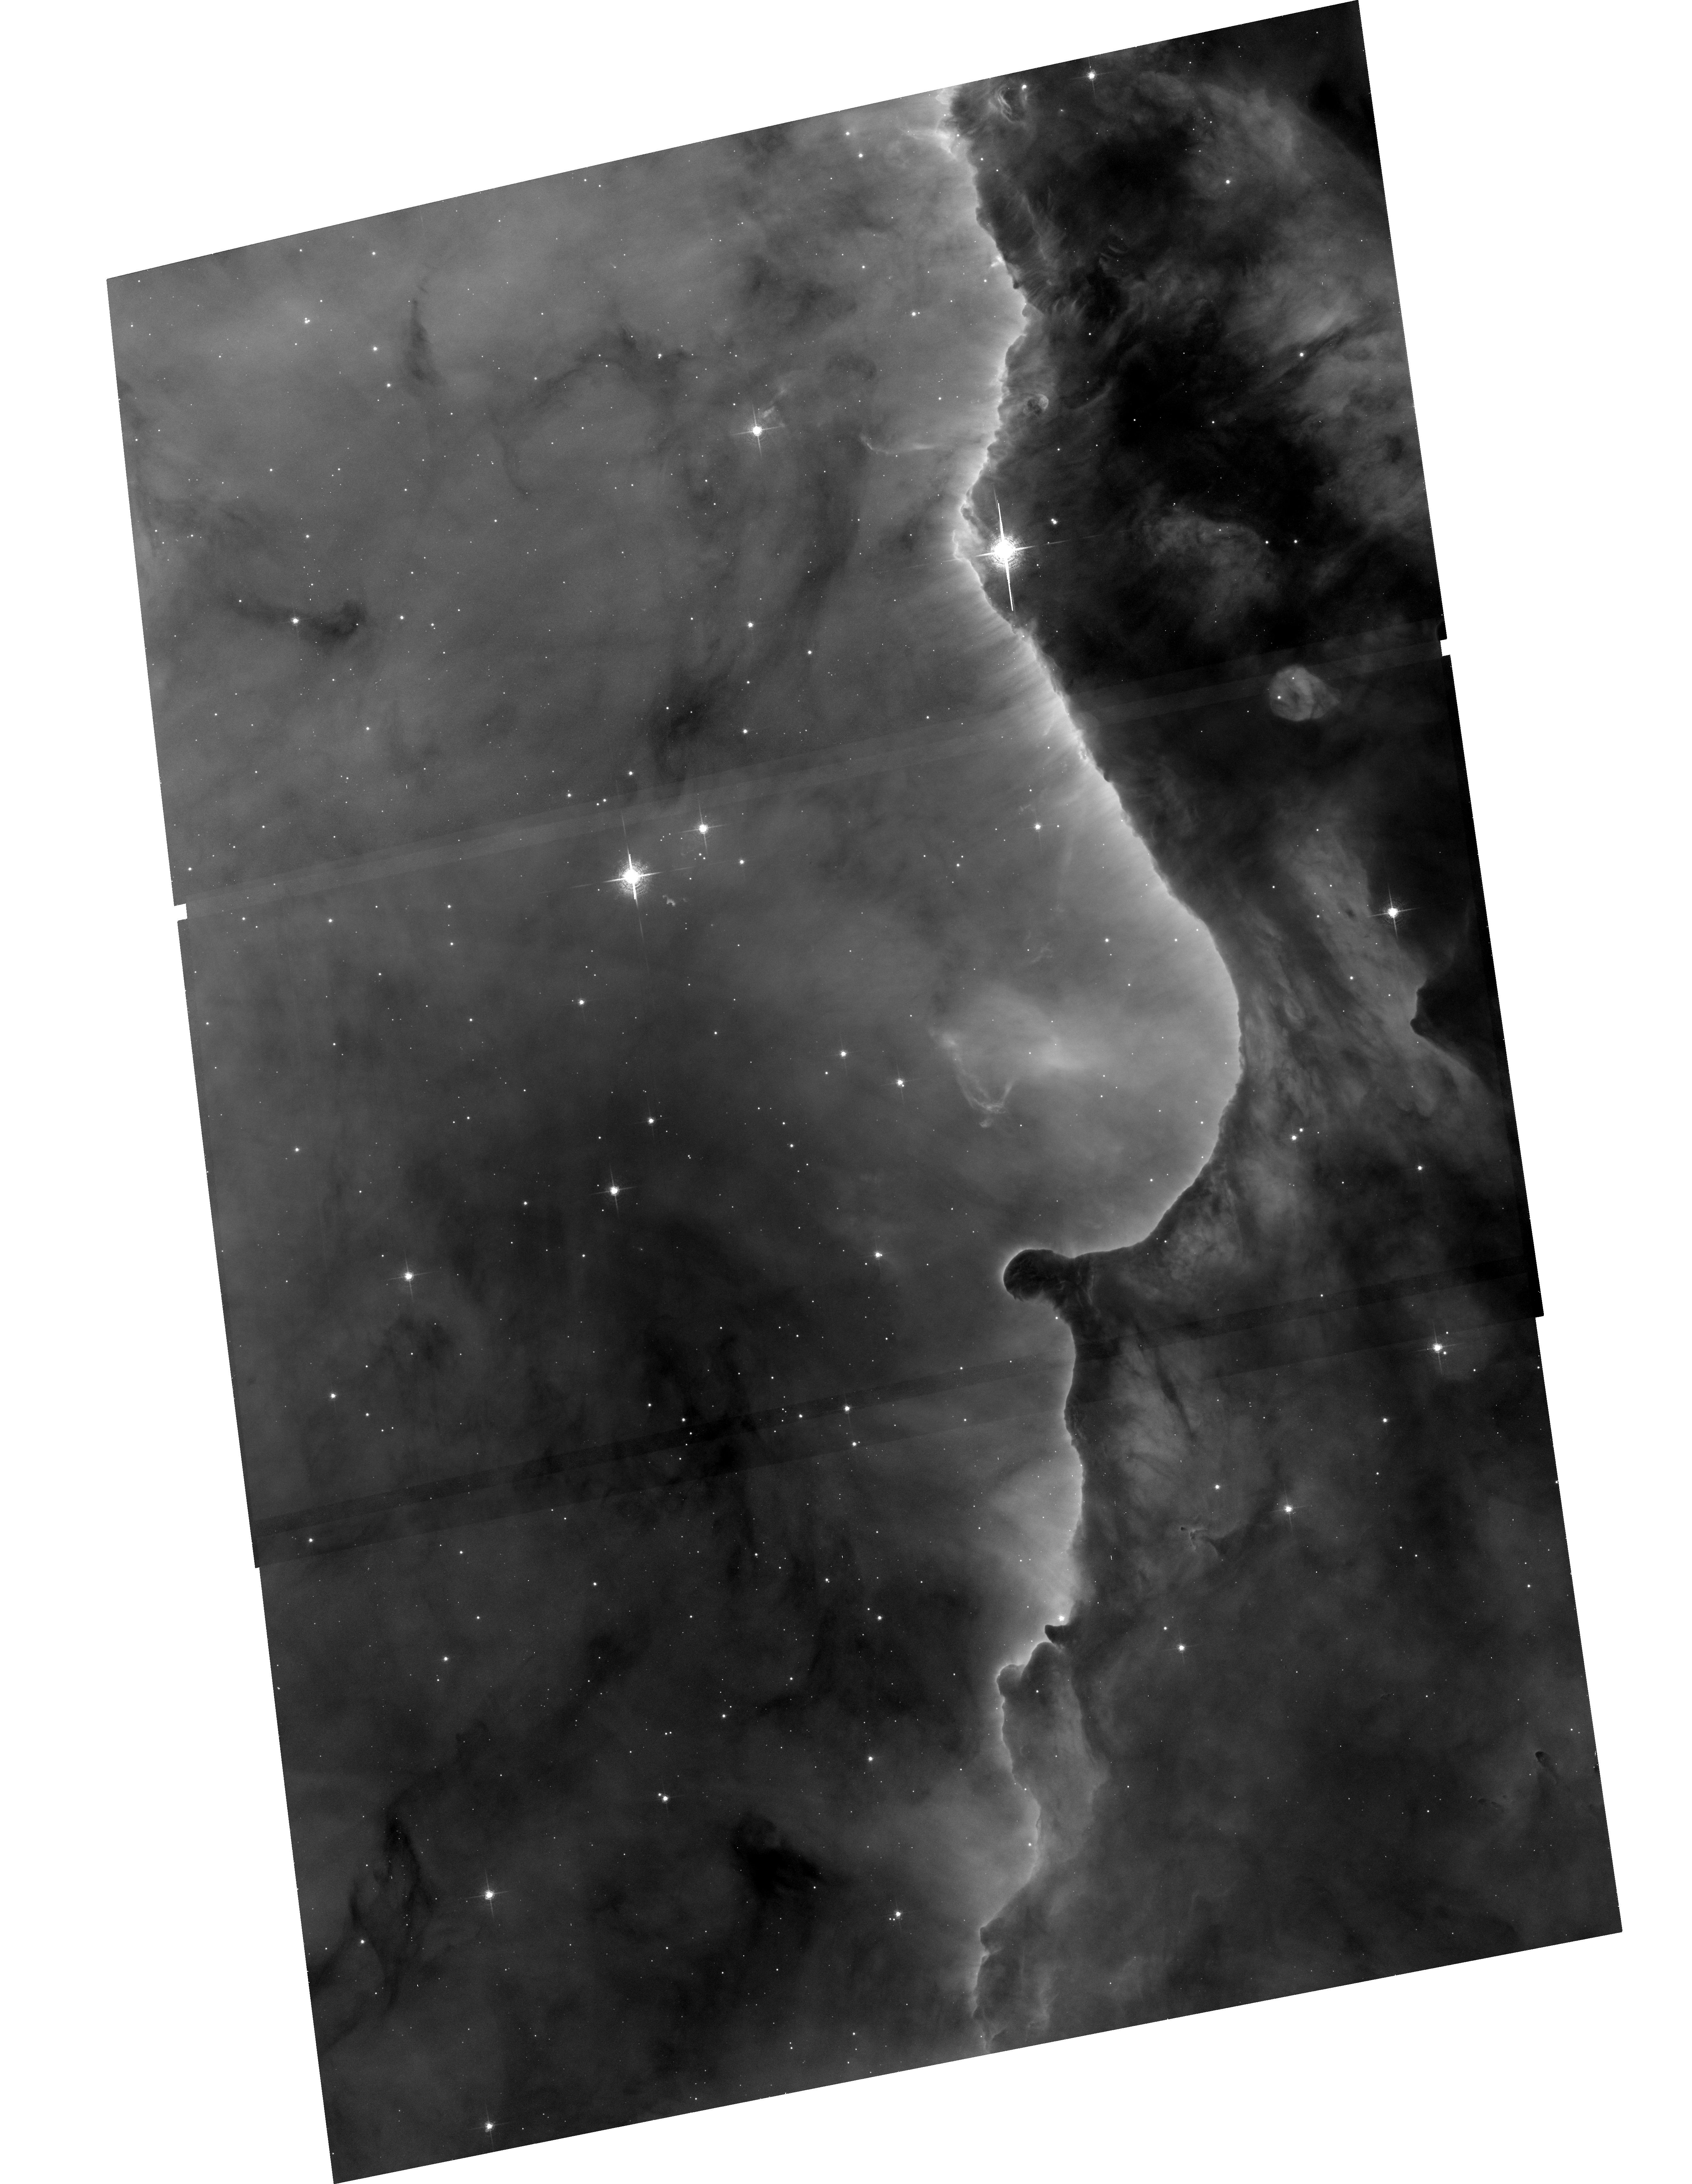
Target: N3324
Instrument: ACS/WFC
Filter: F658N
Exposure: 33 min
Observation ID: hst_10475_11_acs_wfc_f658n_j9dk11

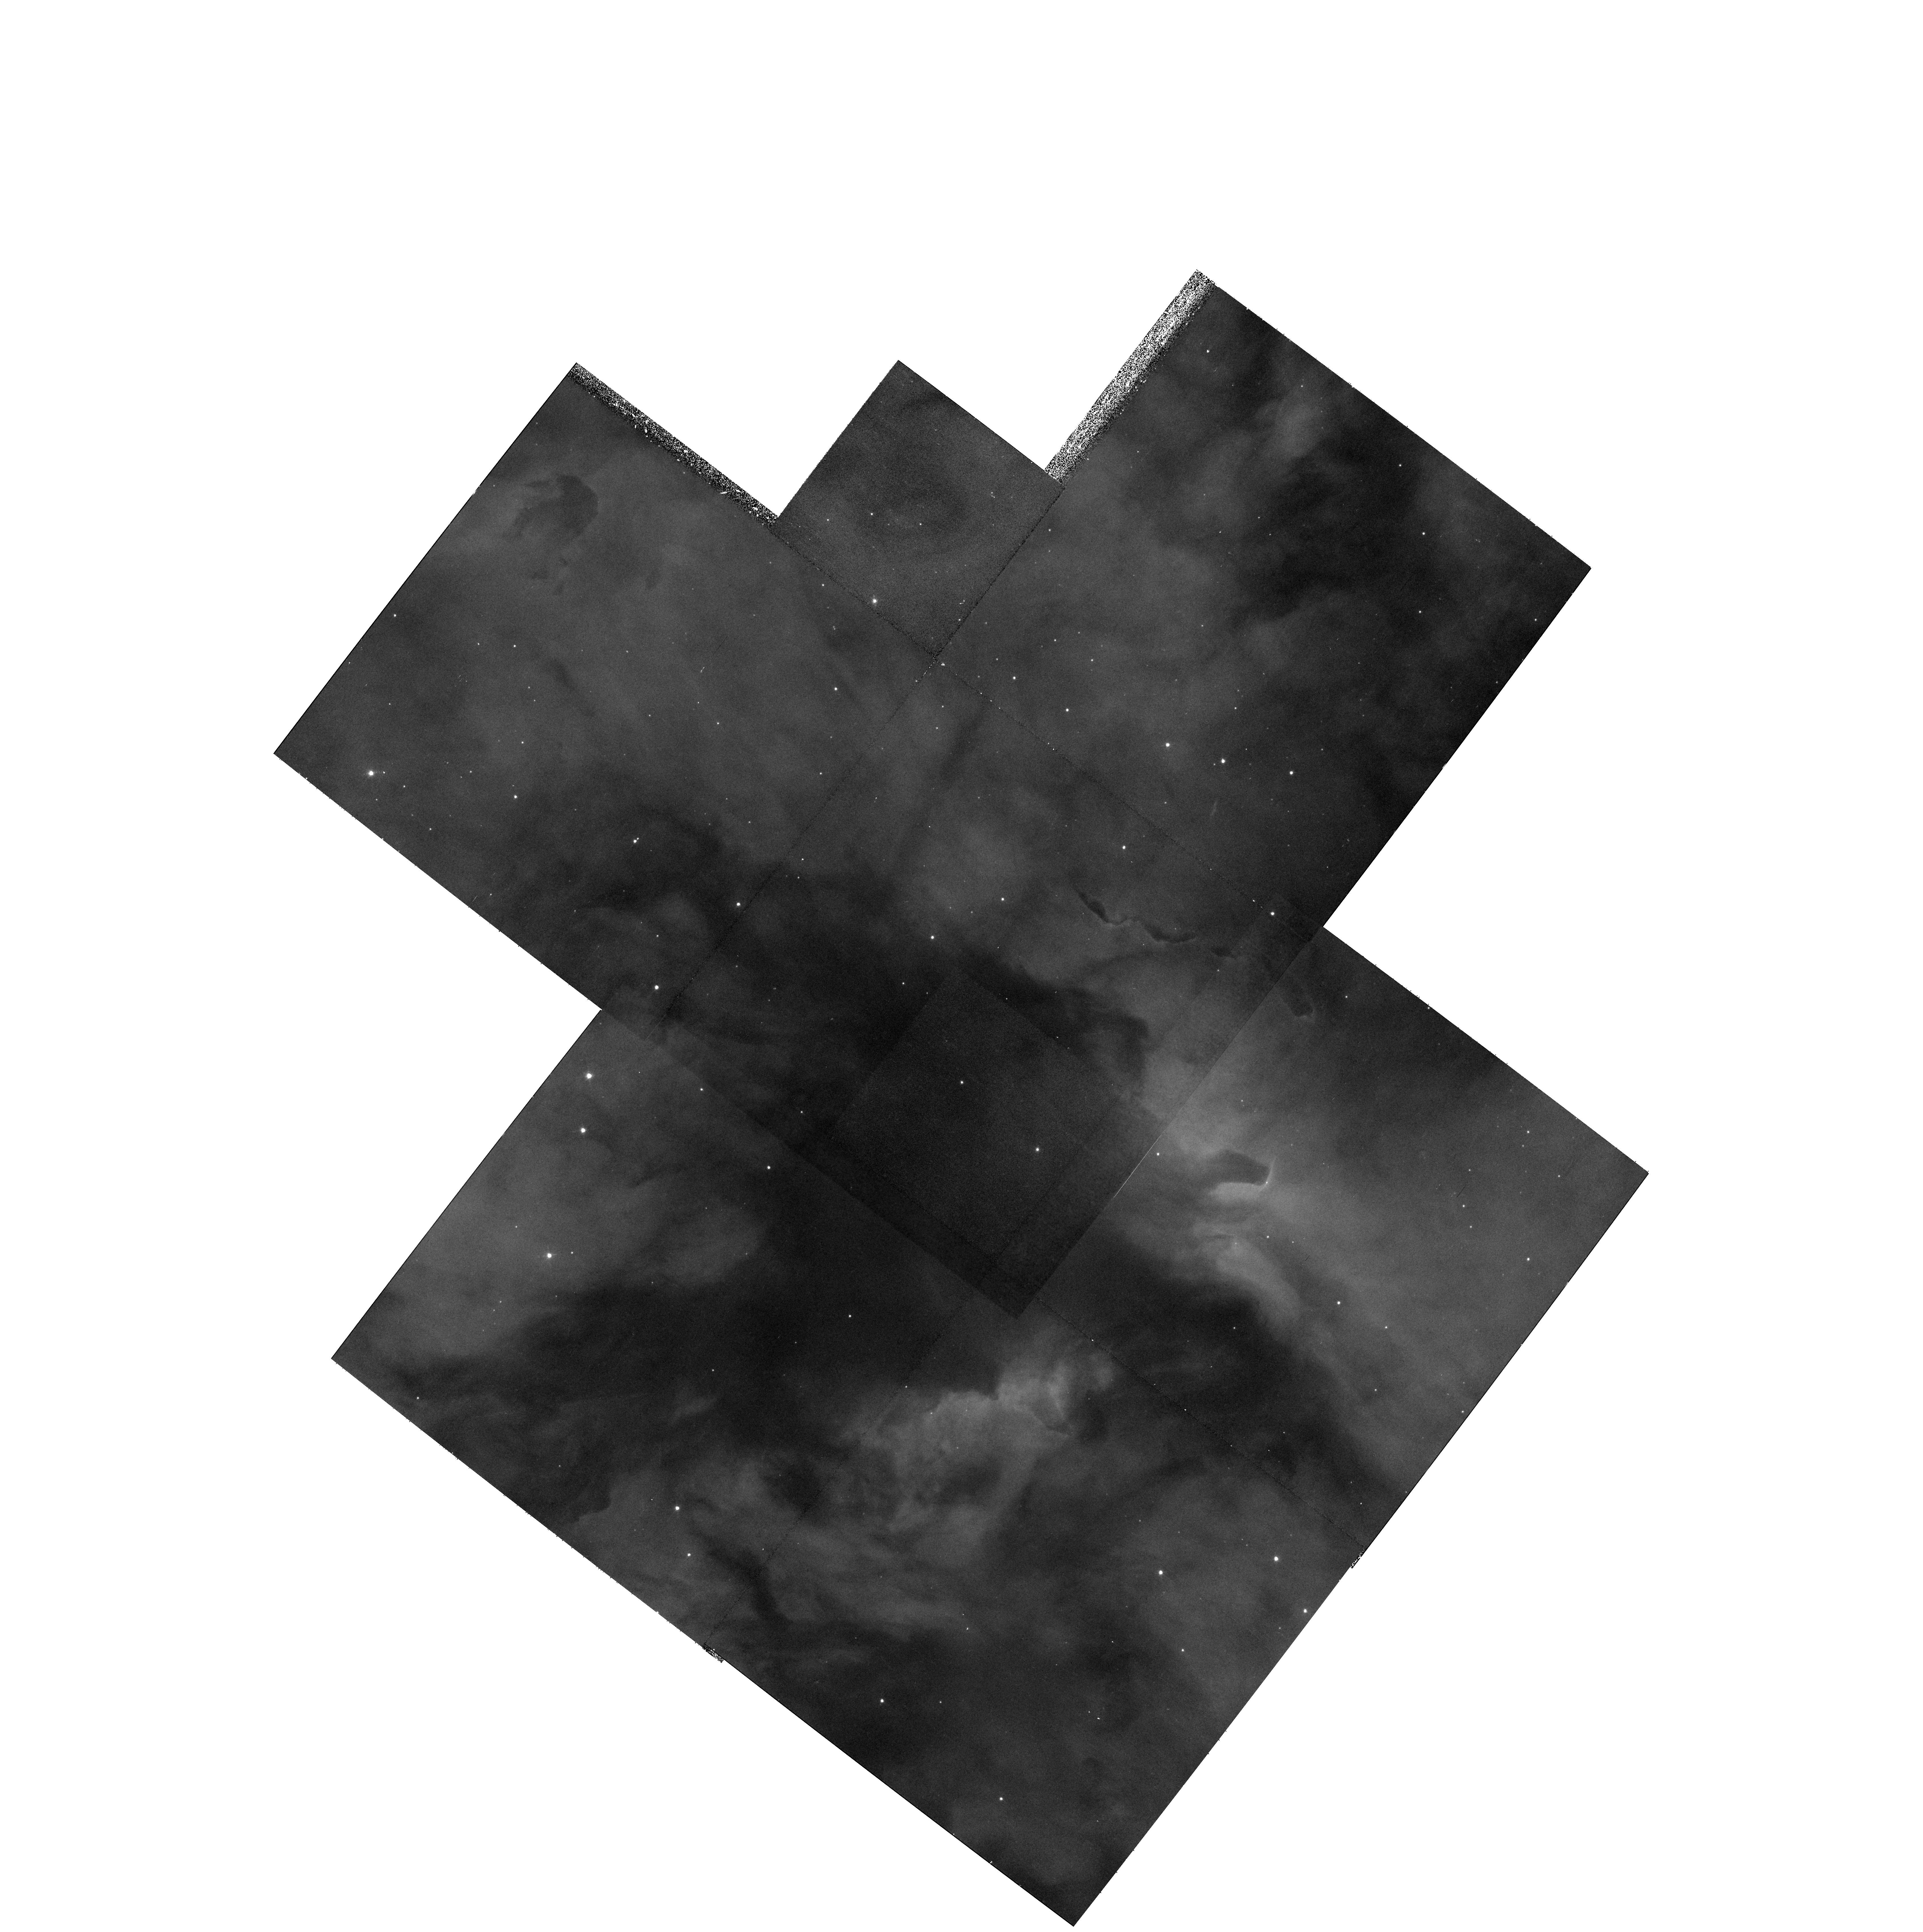
Target: N3372-POS20
Instrument: WFPC2/PC
Filter: F656N
Exposure: 23 min
Observation ID: hst_10475_01_wfpc2_pc_f656n_u9dk01

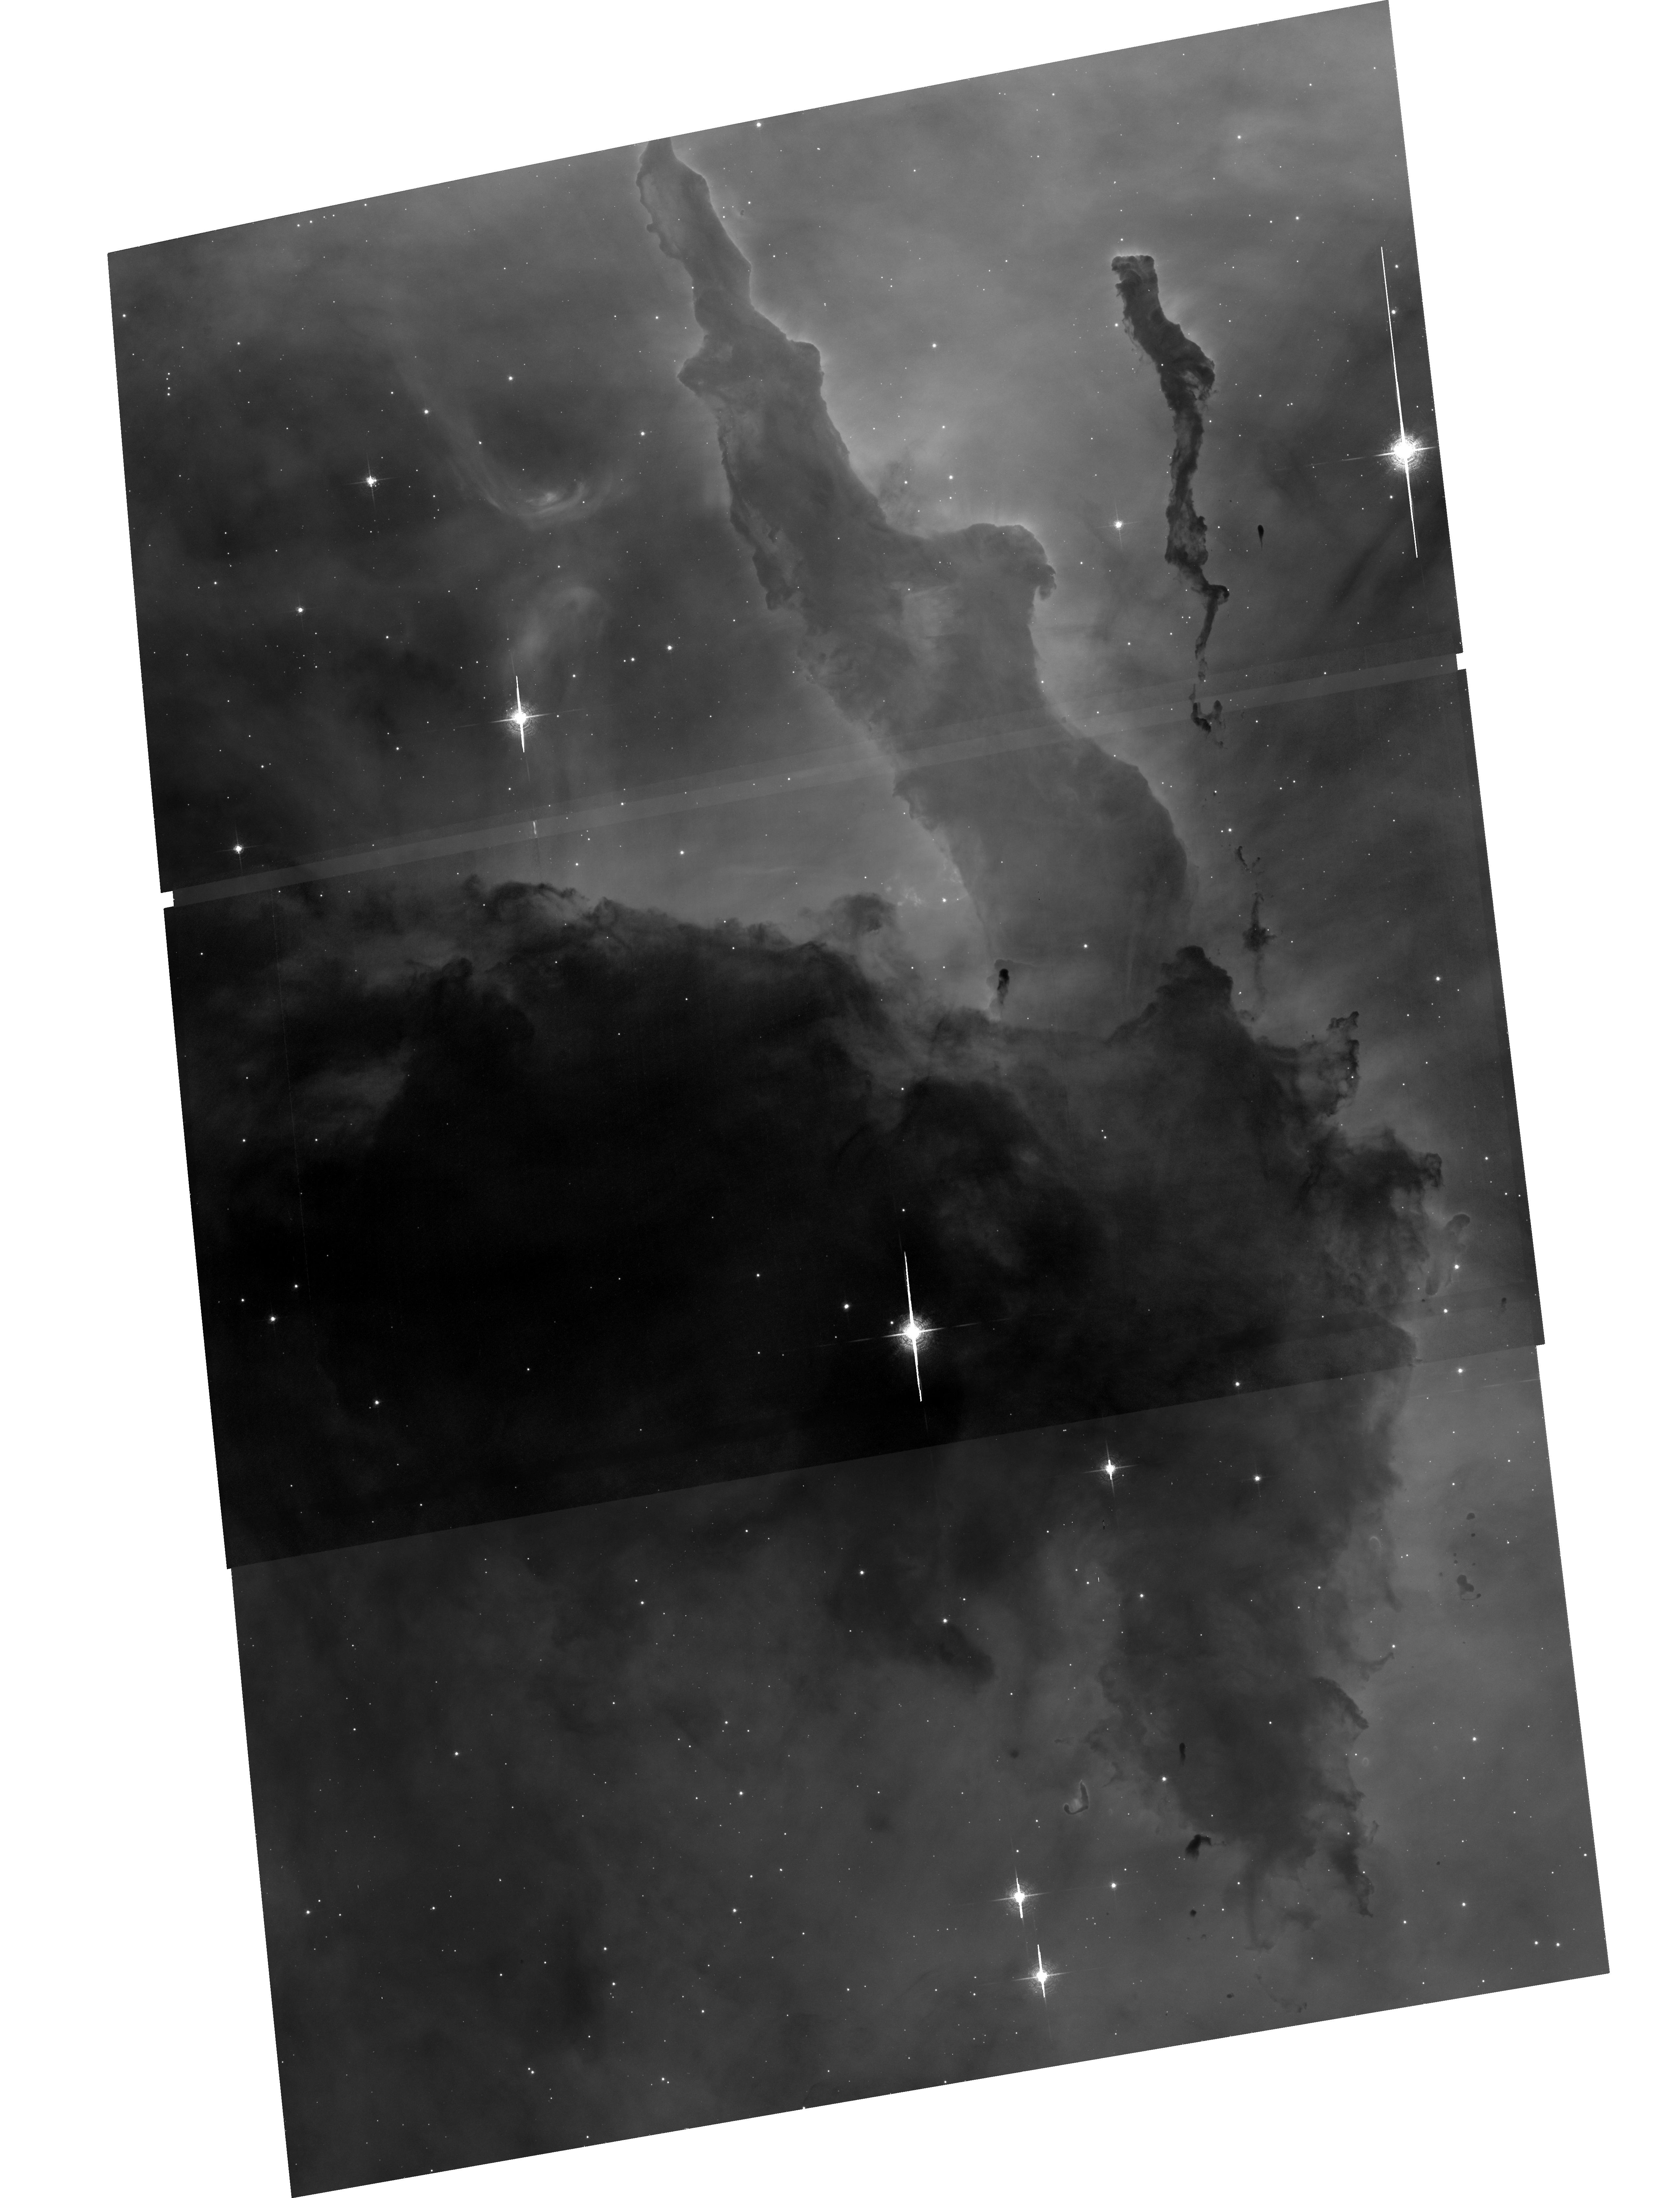
Target: N3372-POS27
Instrument: ACS/WFC
Filter: F658N
Exposure: 33 min
Observation ID: hst_10475_07_acs_wfc_f658n_j9dk07

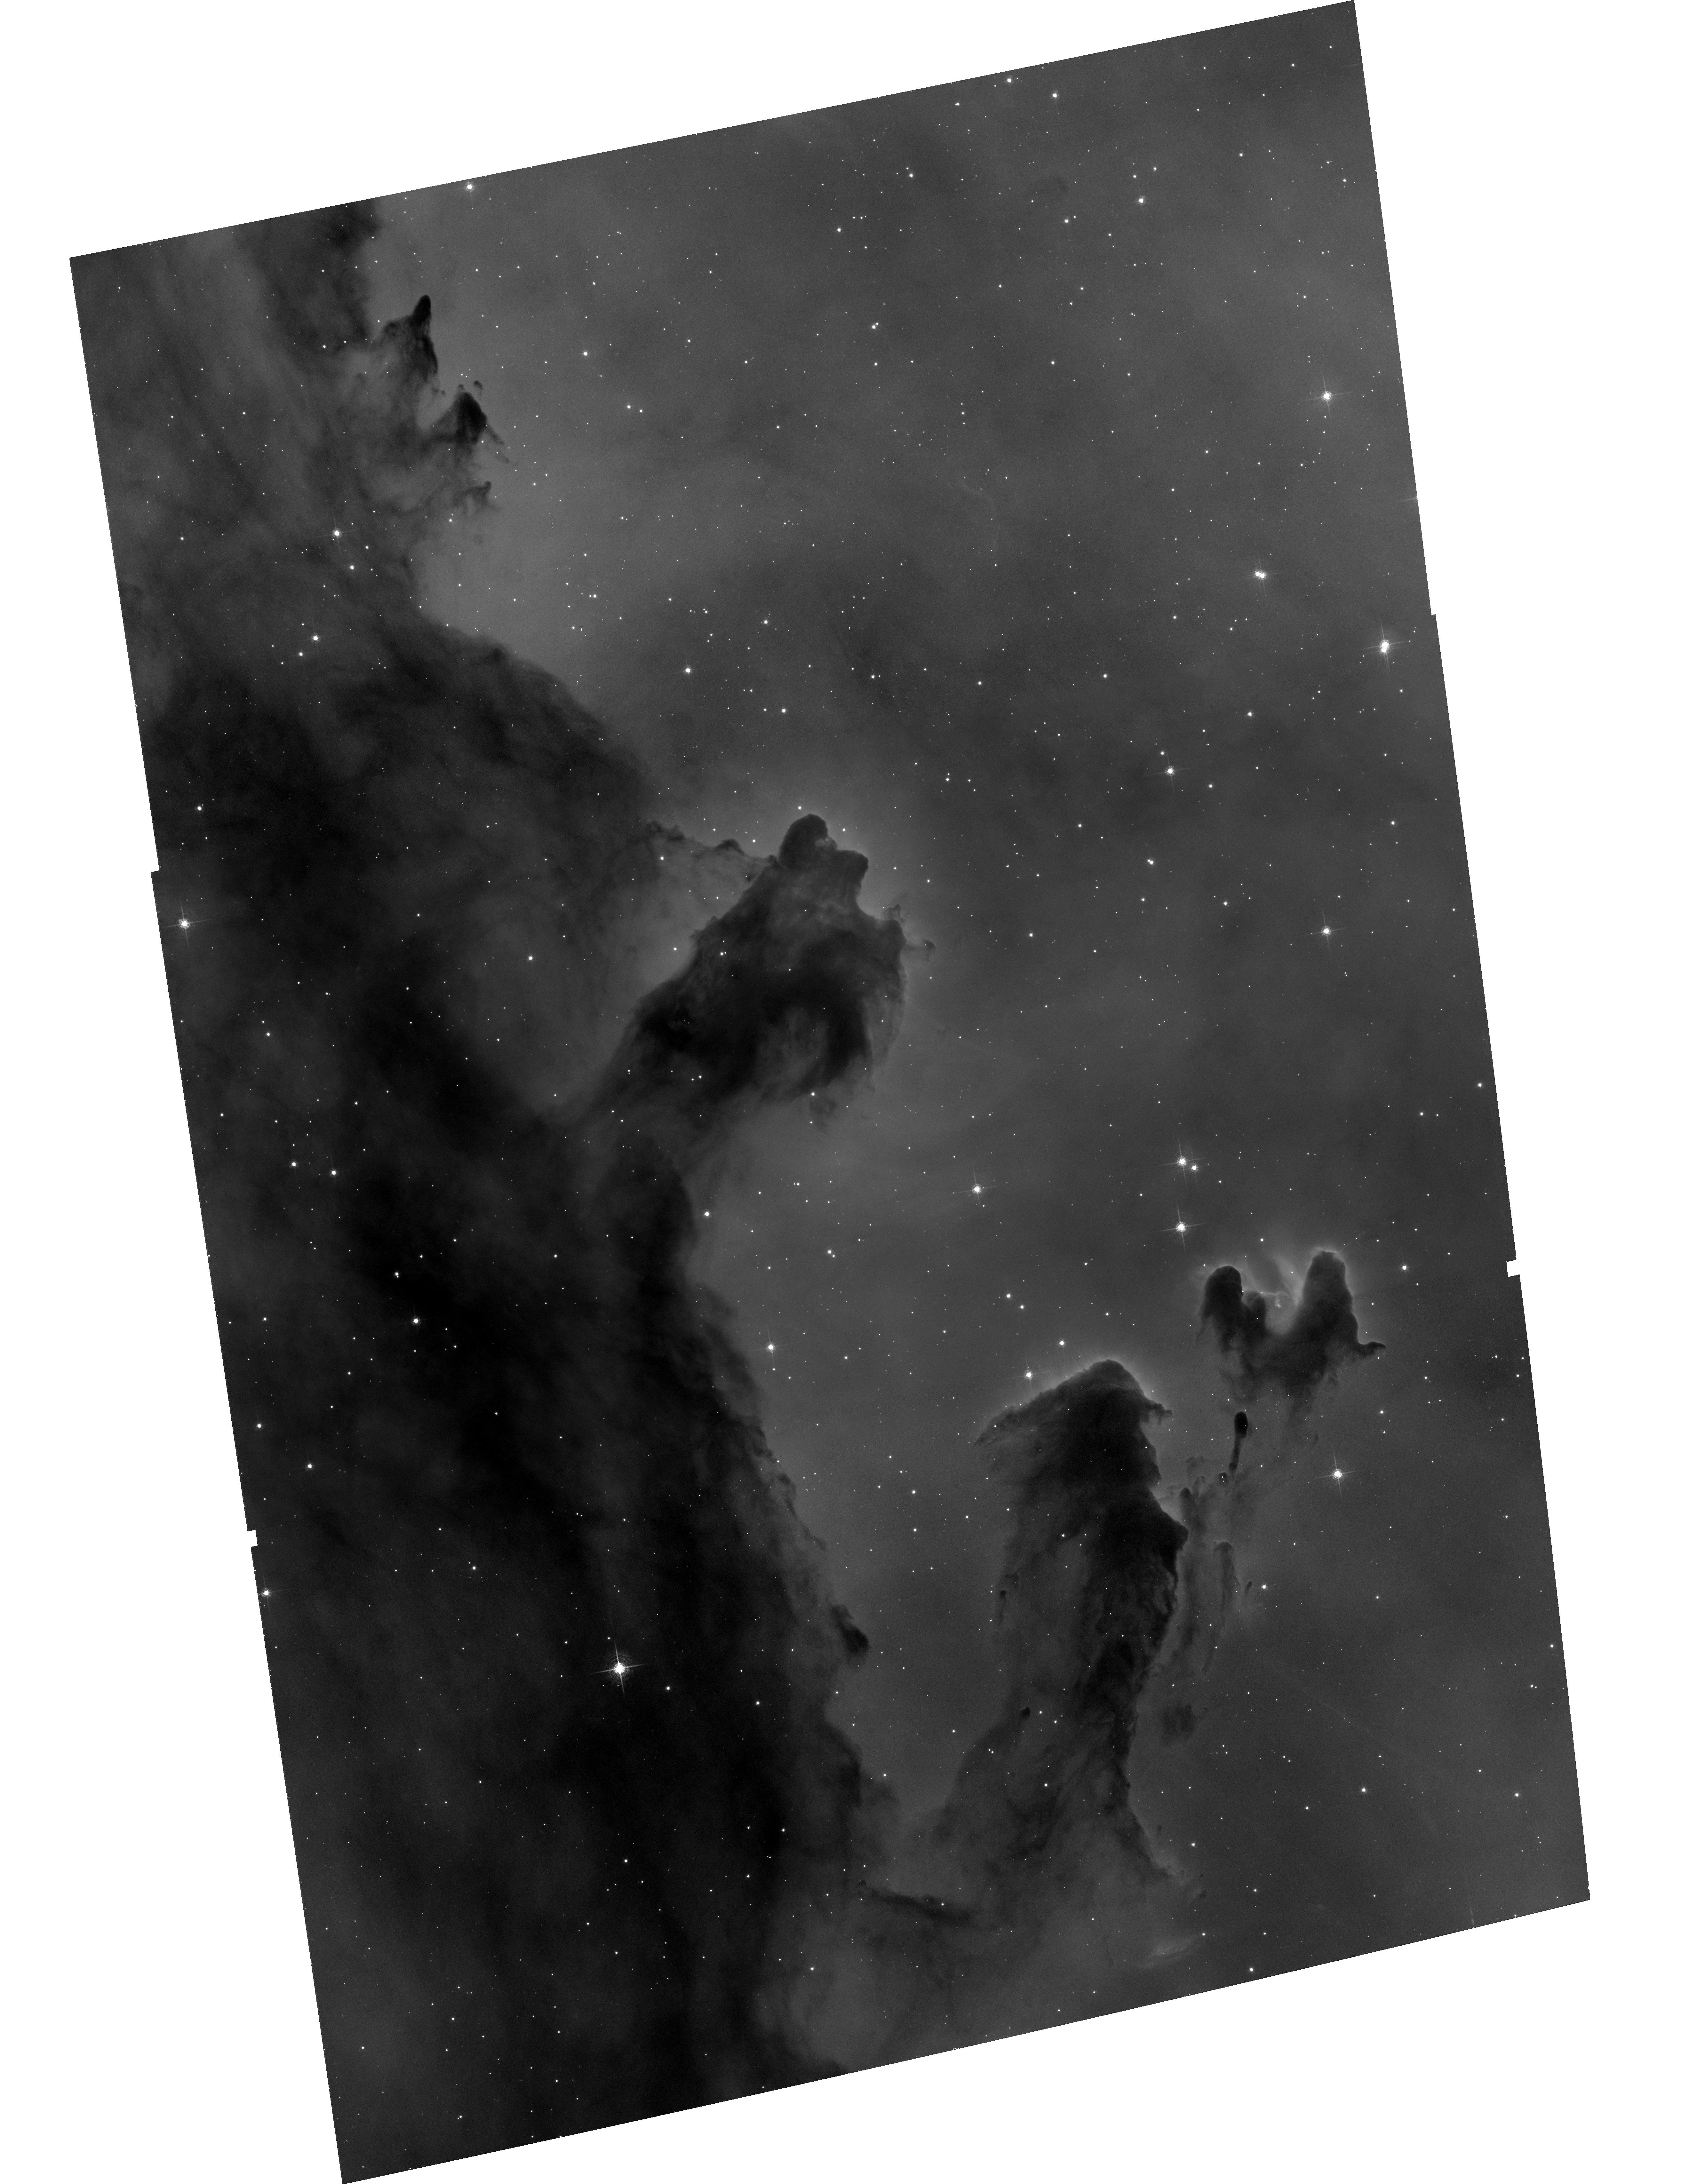
Target: N3372-POS25
Instrument: ACS/WFC
Filter: F658N
Exposure: 33 min
Observation ID: hst_10475_05_acs_wfc_f658n_j9dk05

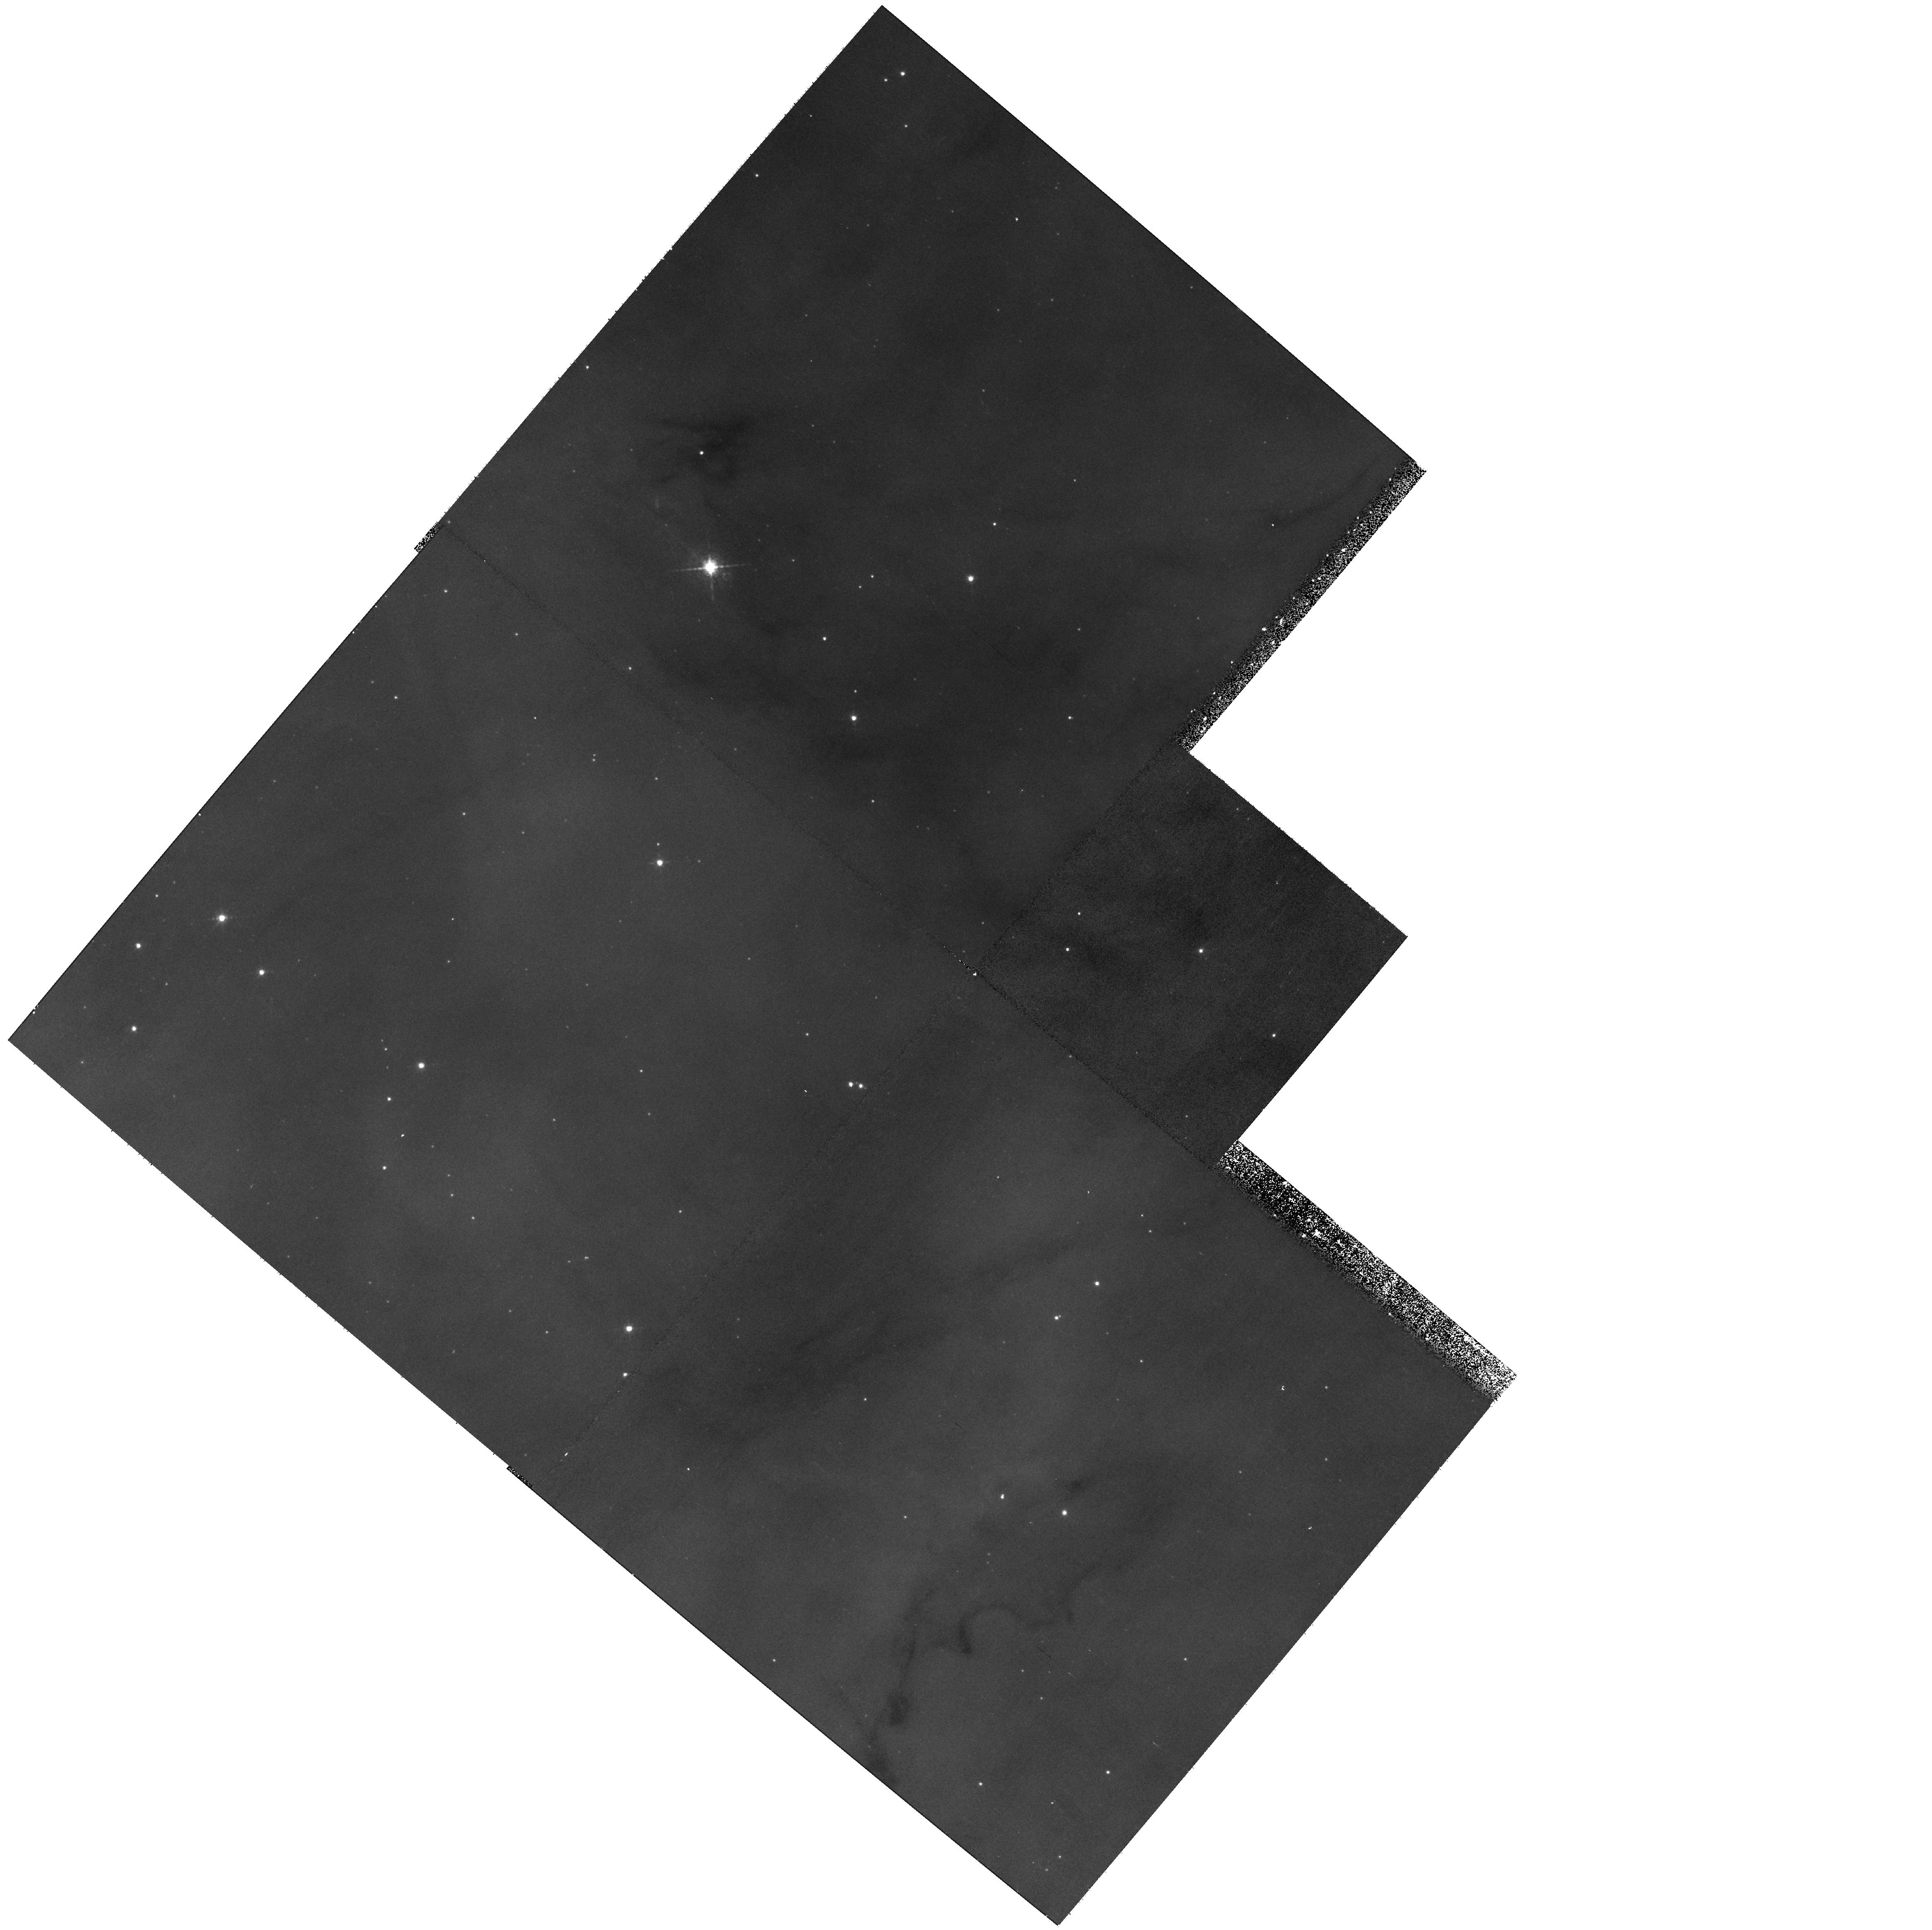
Target: N3372-TR15
Instrument: WFPC2/PC
Filter: F656N
Exposure: 12 min
Observation ID: hst_10475_a0_wfpc2_pc_f656n_u9dka0

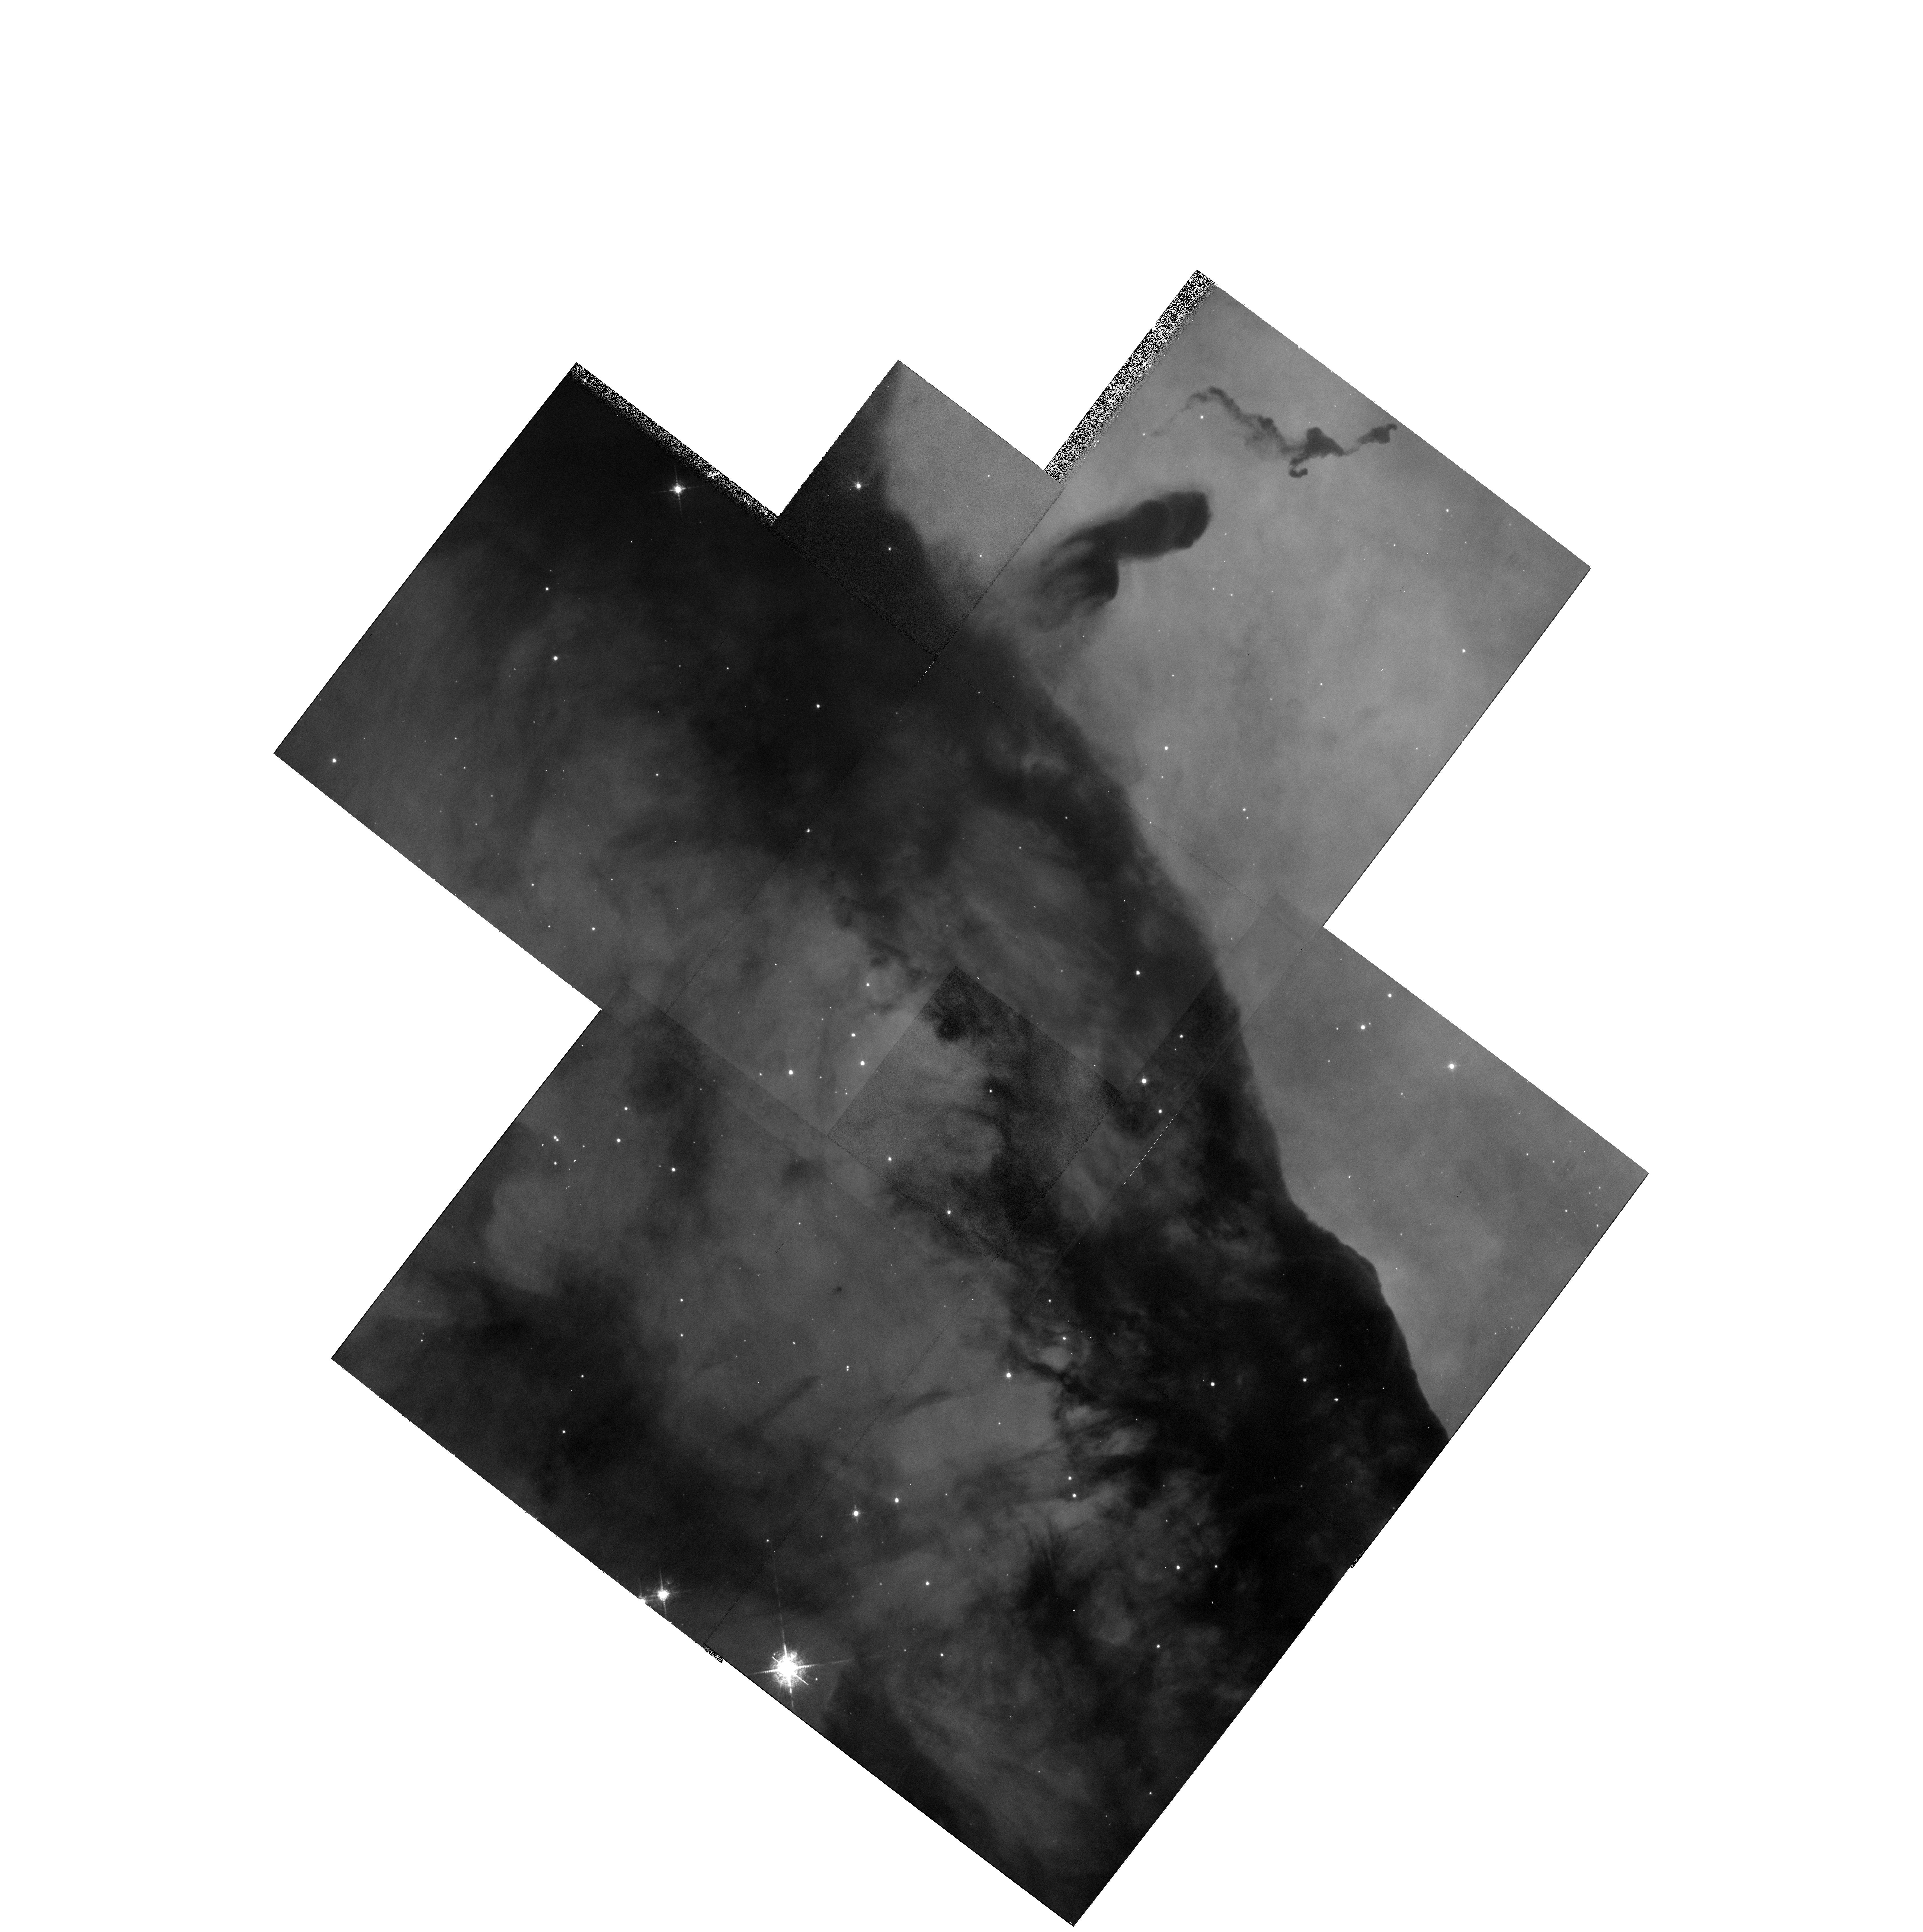
Target: N3372-POS22
Instrument: WFPC2/PC
Filter: F656N
Exposure: 23 min
Observation ID: hst_10475_03_wfpc2_pc_f656n_u9dk03

An ACS H-alpha Survey of the Carina Nebula (PI: Smith, Nathan)

We propose an H-alpha ACS imaging survey covering 540 square arcminutes of the Carina Nebula, including an unbiased survey of the bright core, and several prominent dust pillars in the rich southern region of the nebula. Carina provides an important link between well-studied nearby H II regions like Orion, and more distant mini-starbusts like 30 Doradus. CVZ orbits will allow extremely efficient use of HST to map a large area of this complex and important region -- more than 95 percent of the proposed survey will be observed by HST for the first time. This survey will provide a complete census of microjets, proplyds, and silhouette disks with diameters as small as 200 AU, enough to spatially resolve disks like those in Orion, and will provide the first catalog of outflows (jets) from embedded low-mass stars, thin filamentary shocks, and wind-wind collisions in Carina. An accurate census of these phenomena is needed to characterize the star formation activity and gas dynamics as a function of position in the nebula, and to determine if models for protoplanetary disk evaporation from Orion are applicable in more extreme regions. Our previous ground-based optical and IR surveys have already revealed dozens of candidates for this type of activity -- but this is just the tip of the iceberg. Our proposed HST/ACS survey promises to be a bonanza for understanding ongoing low-mass star formation influenced by extremely high-mass stars.